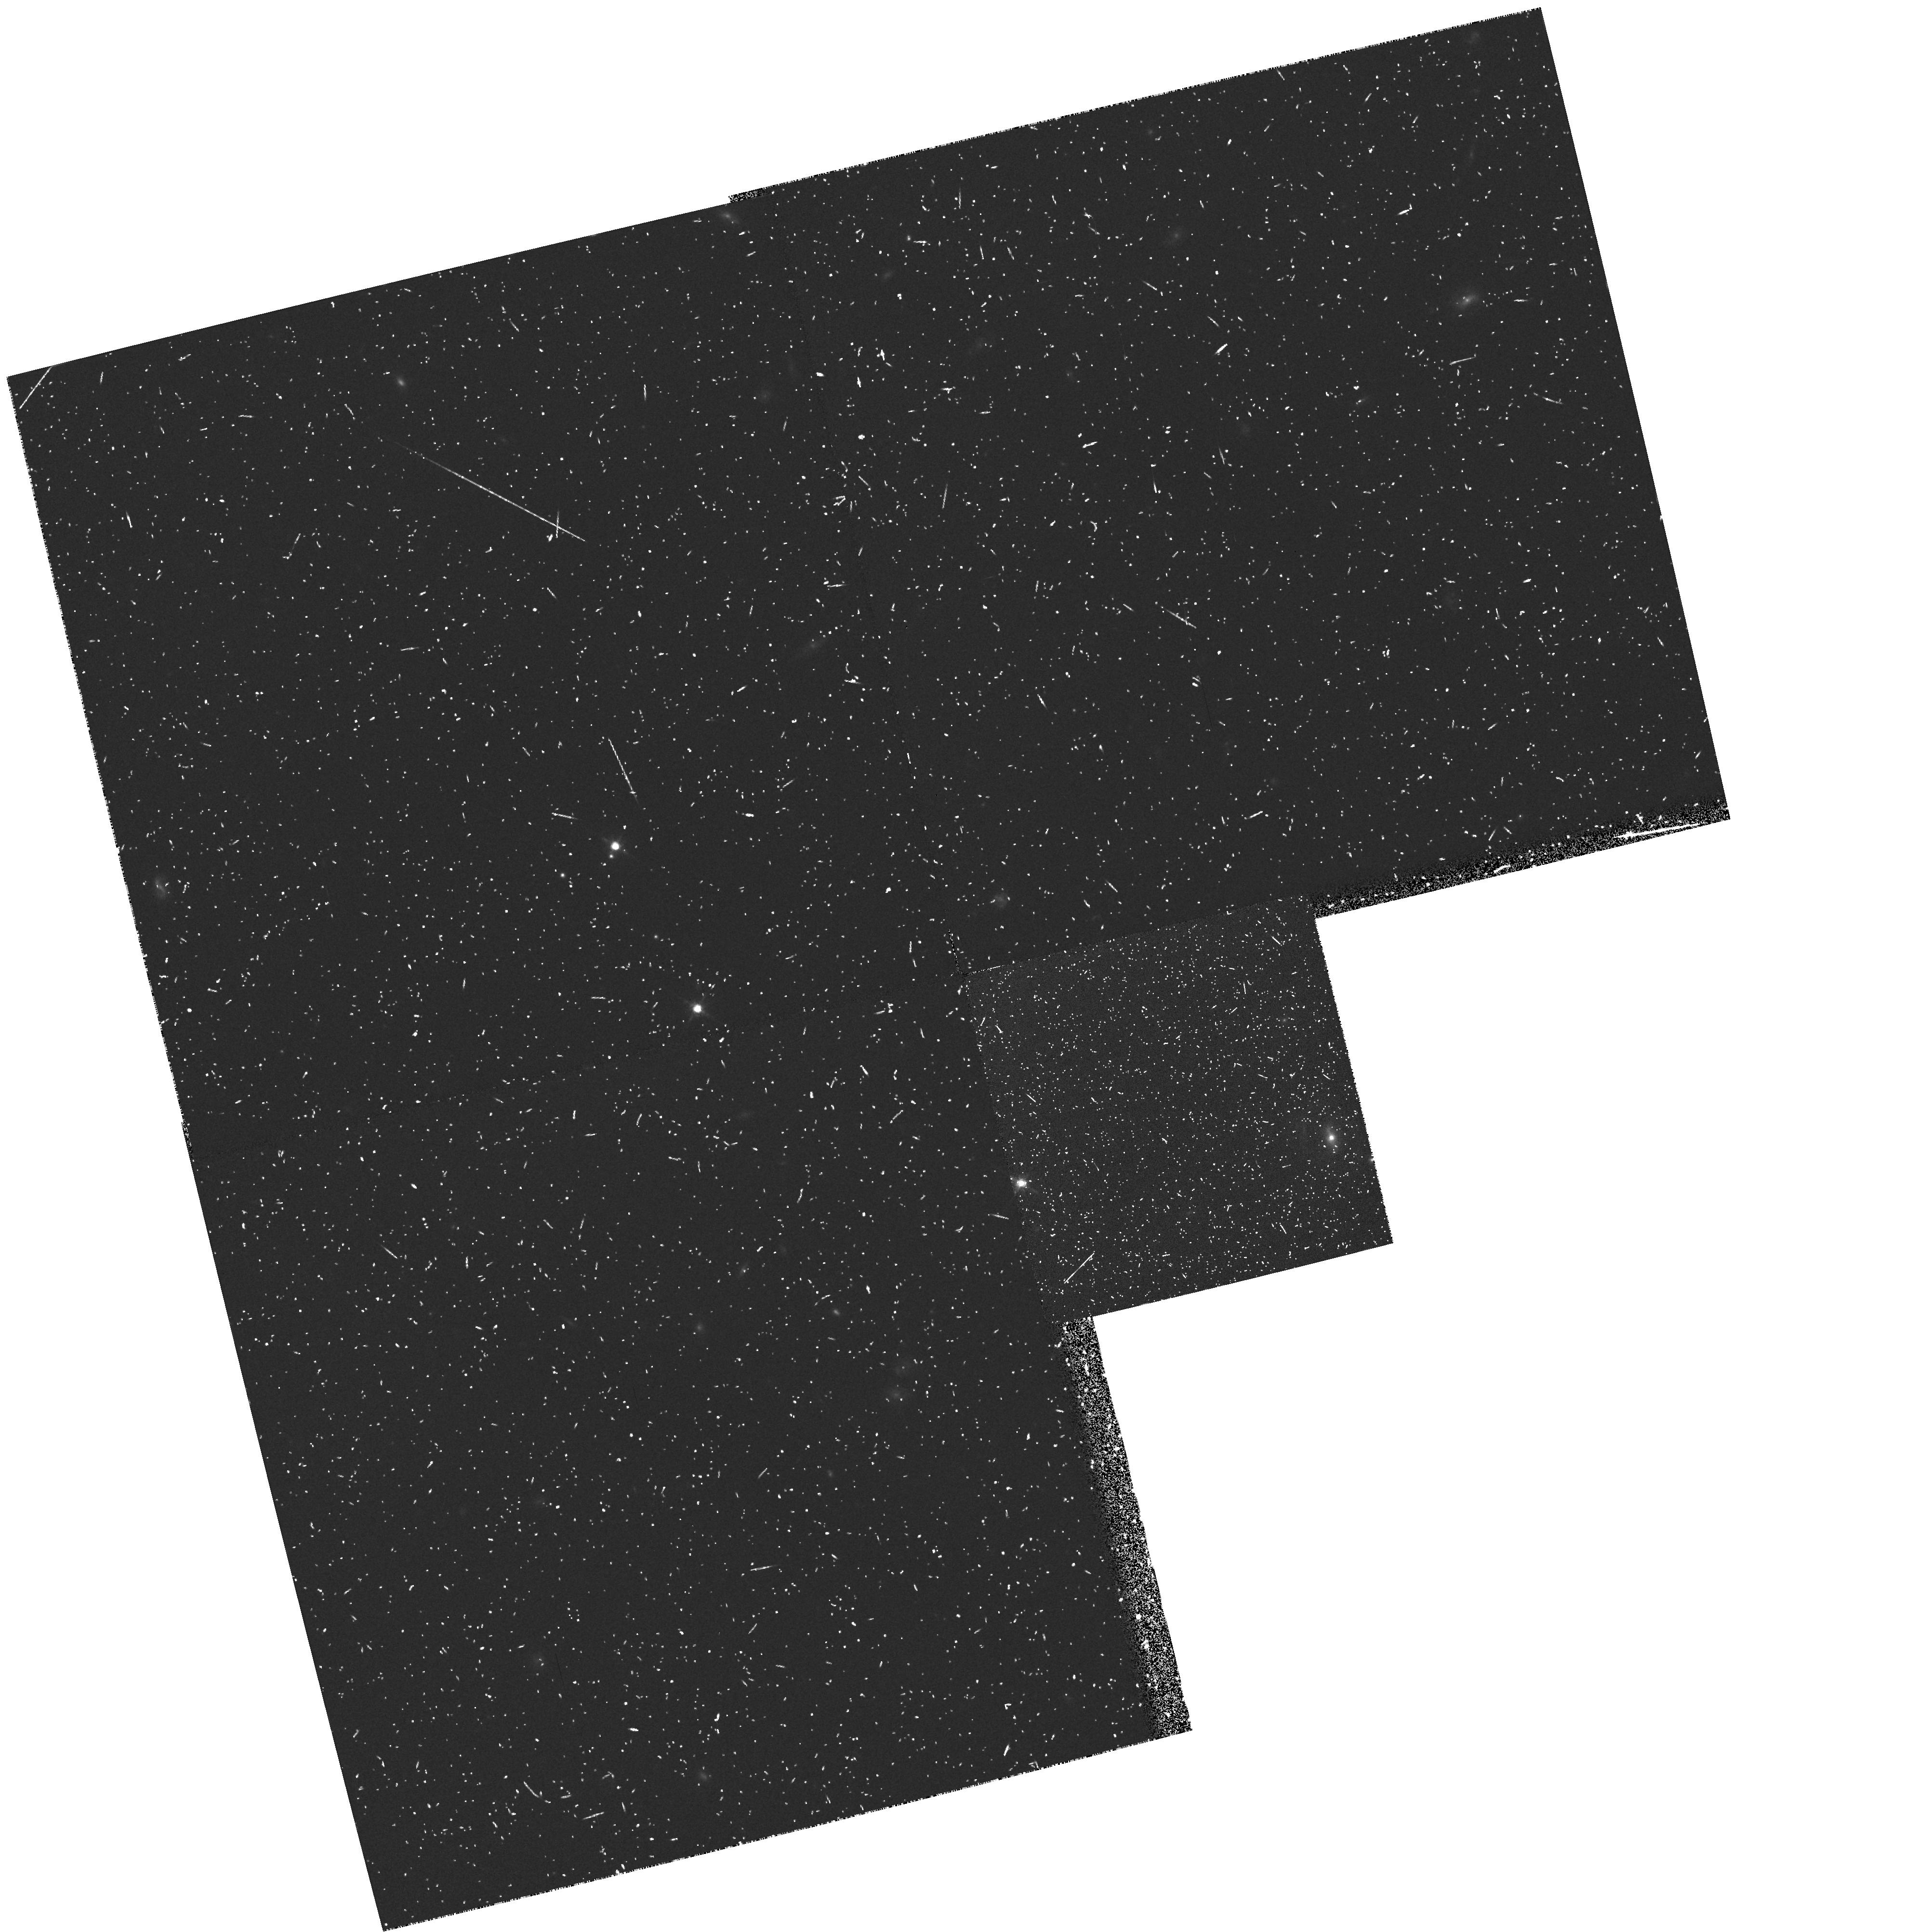
Target: ANYWHERE
Instrument: WFPC2/PC
Filter: F814W
Exposure: 12 min
Observation ID: hst_6251_3e_wfpc2_pc_f814w_u2os3e

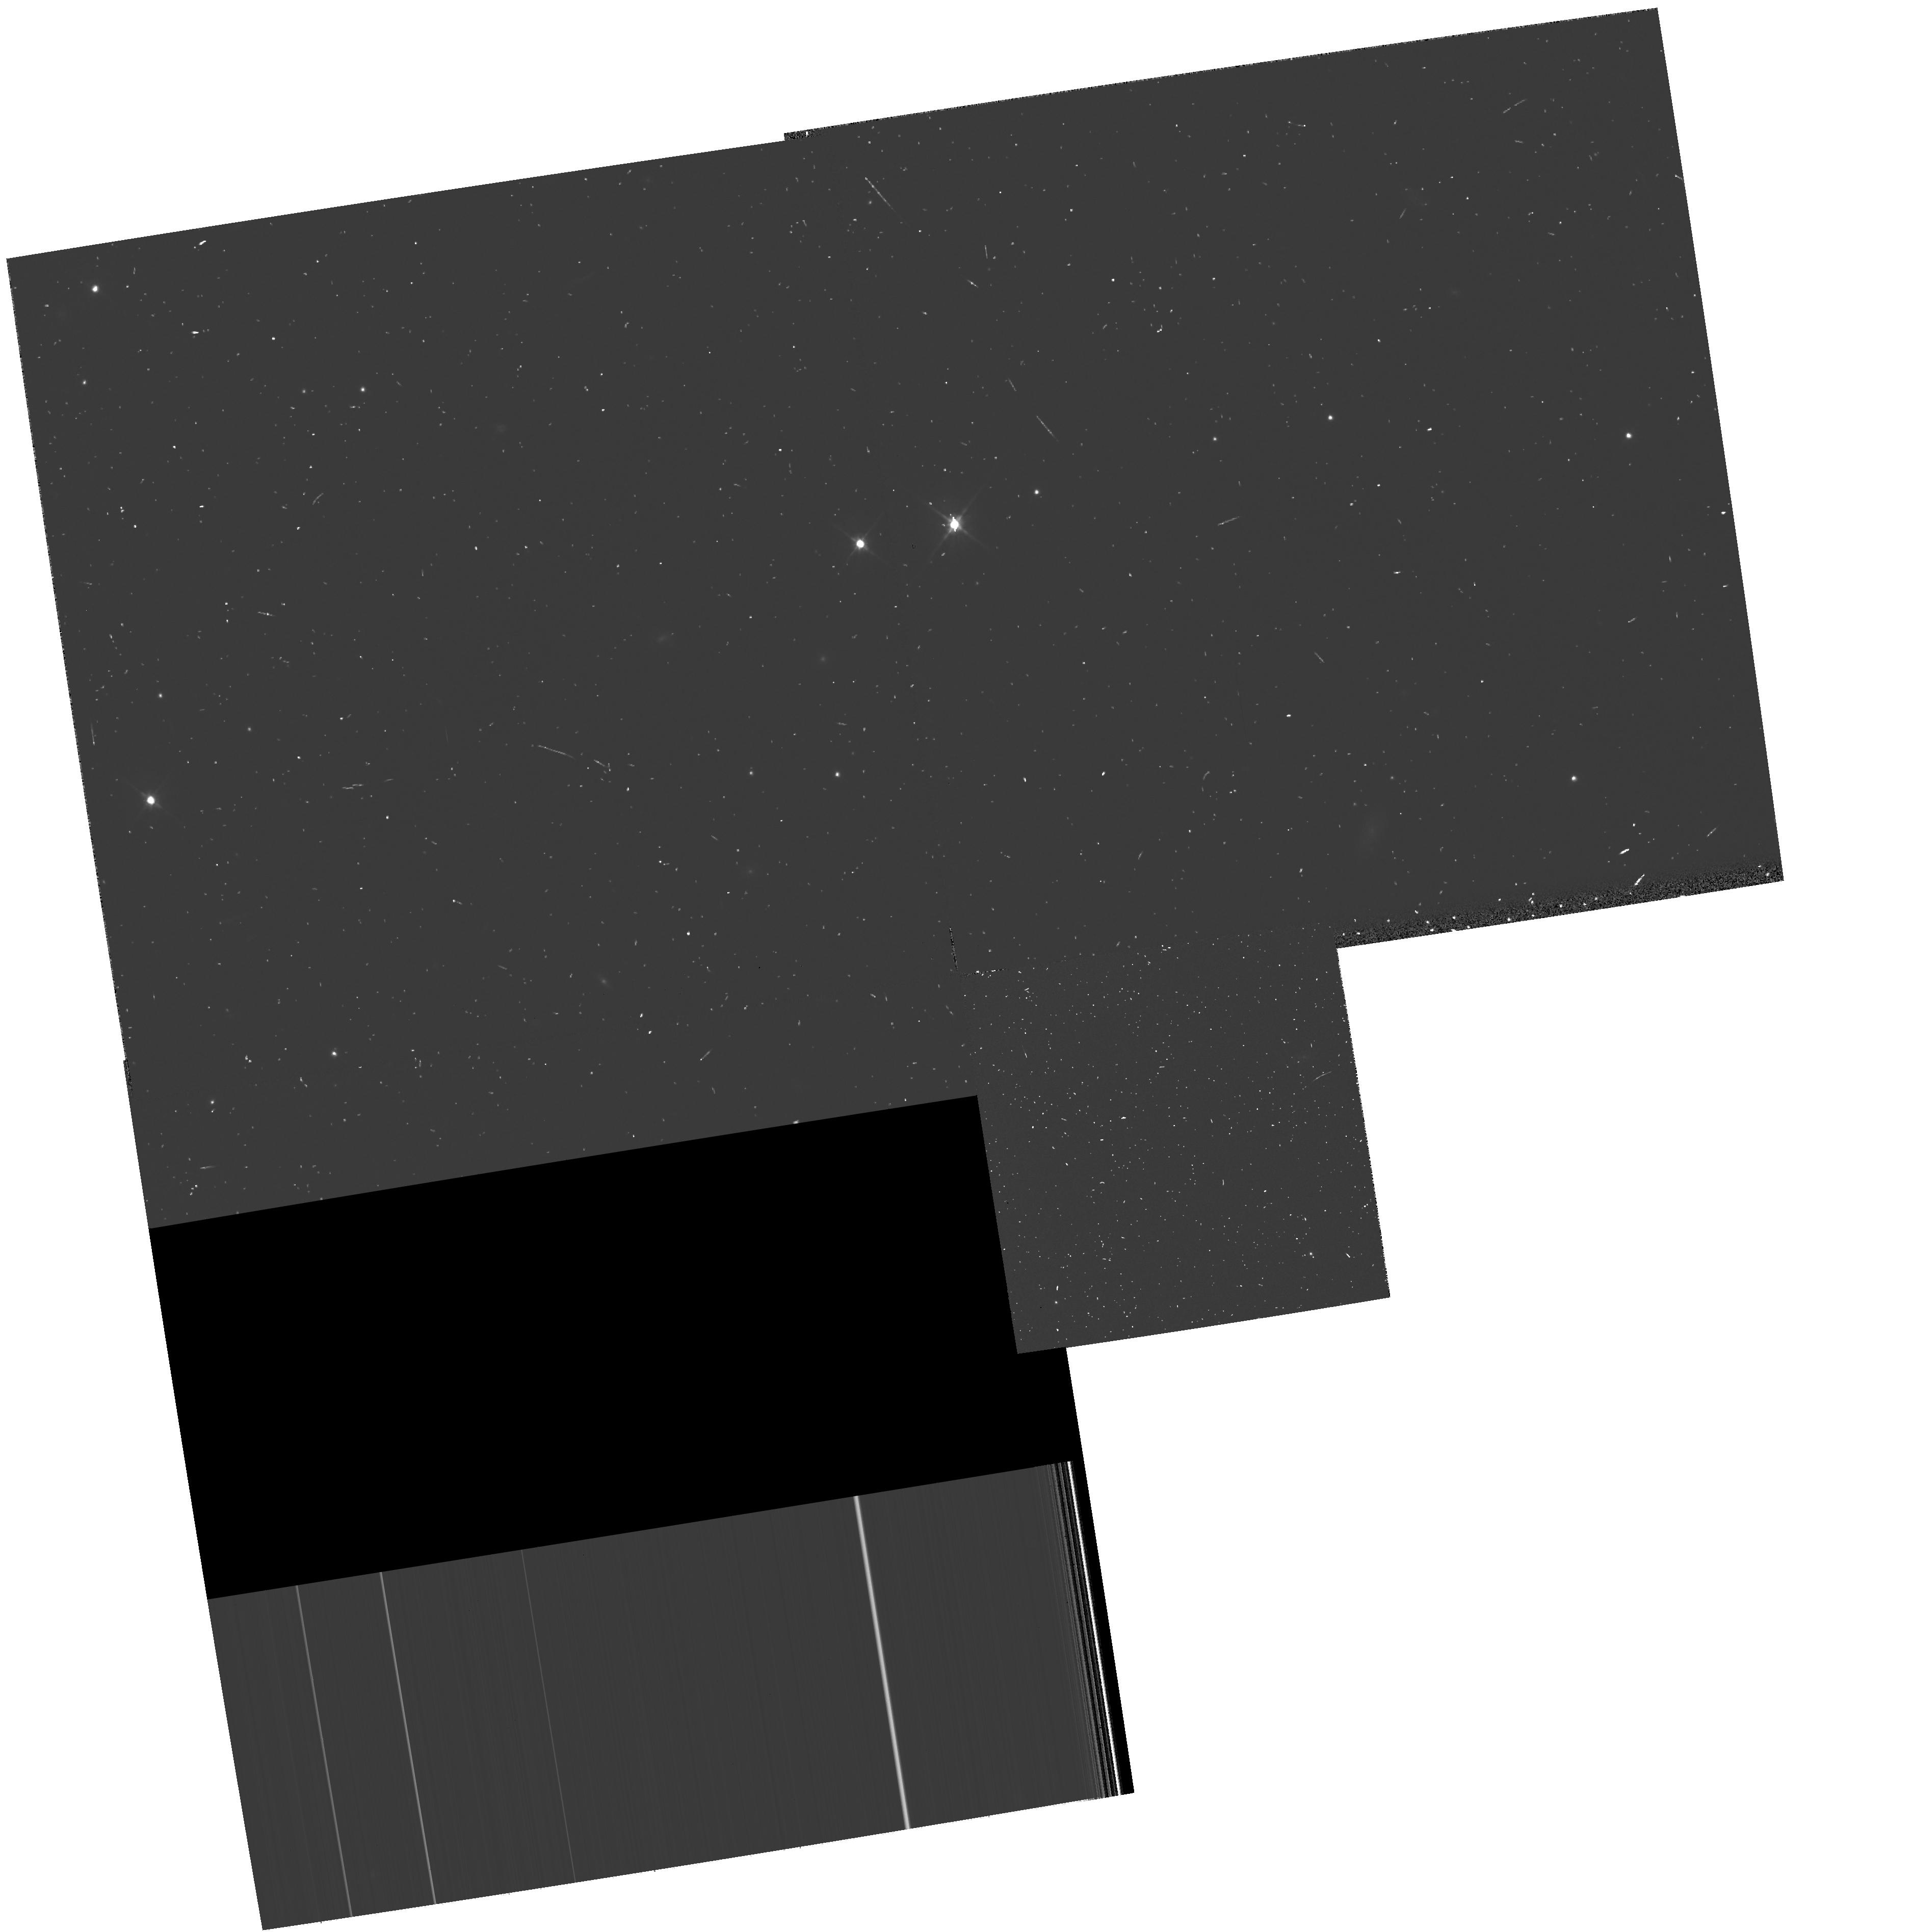
Target: ANYWHERE
Instrument: WFPC2/PC
Filter: F606W
Exposure: 7 min
Observation ID: hst_6251_1v_wfpc2_pc_f606w_u2os1v

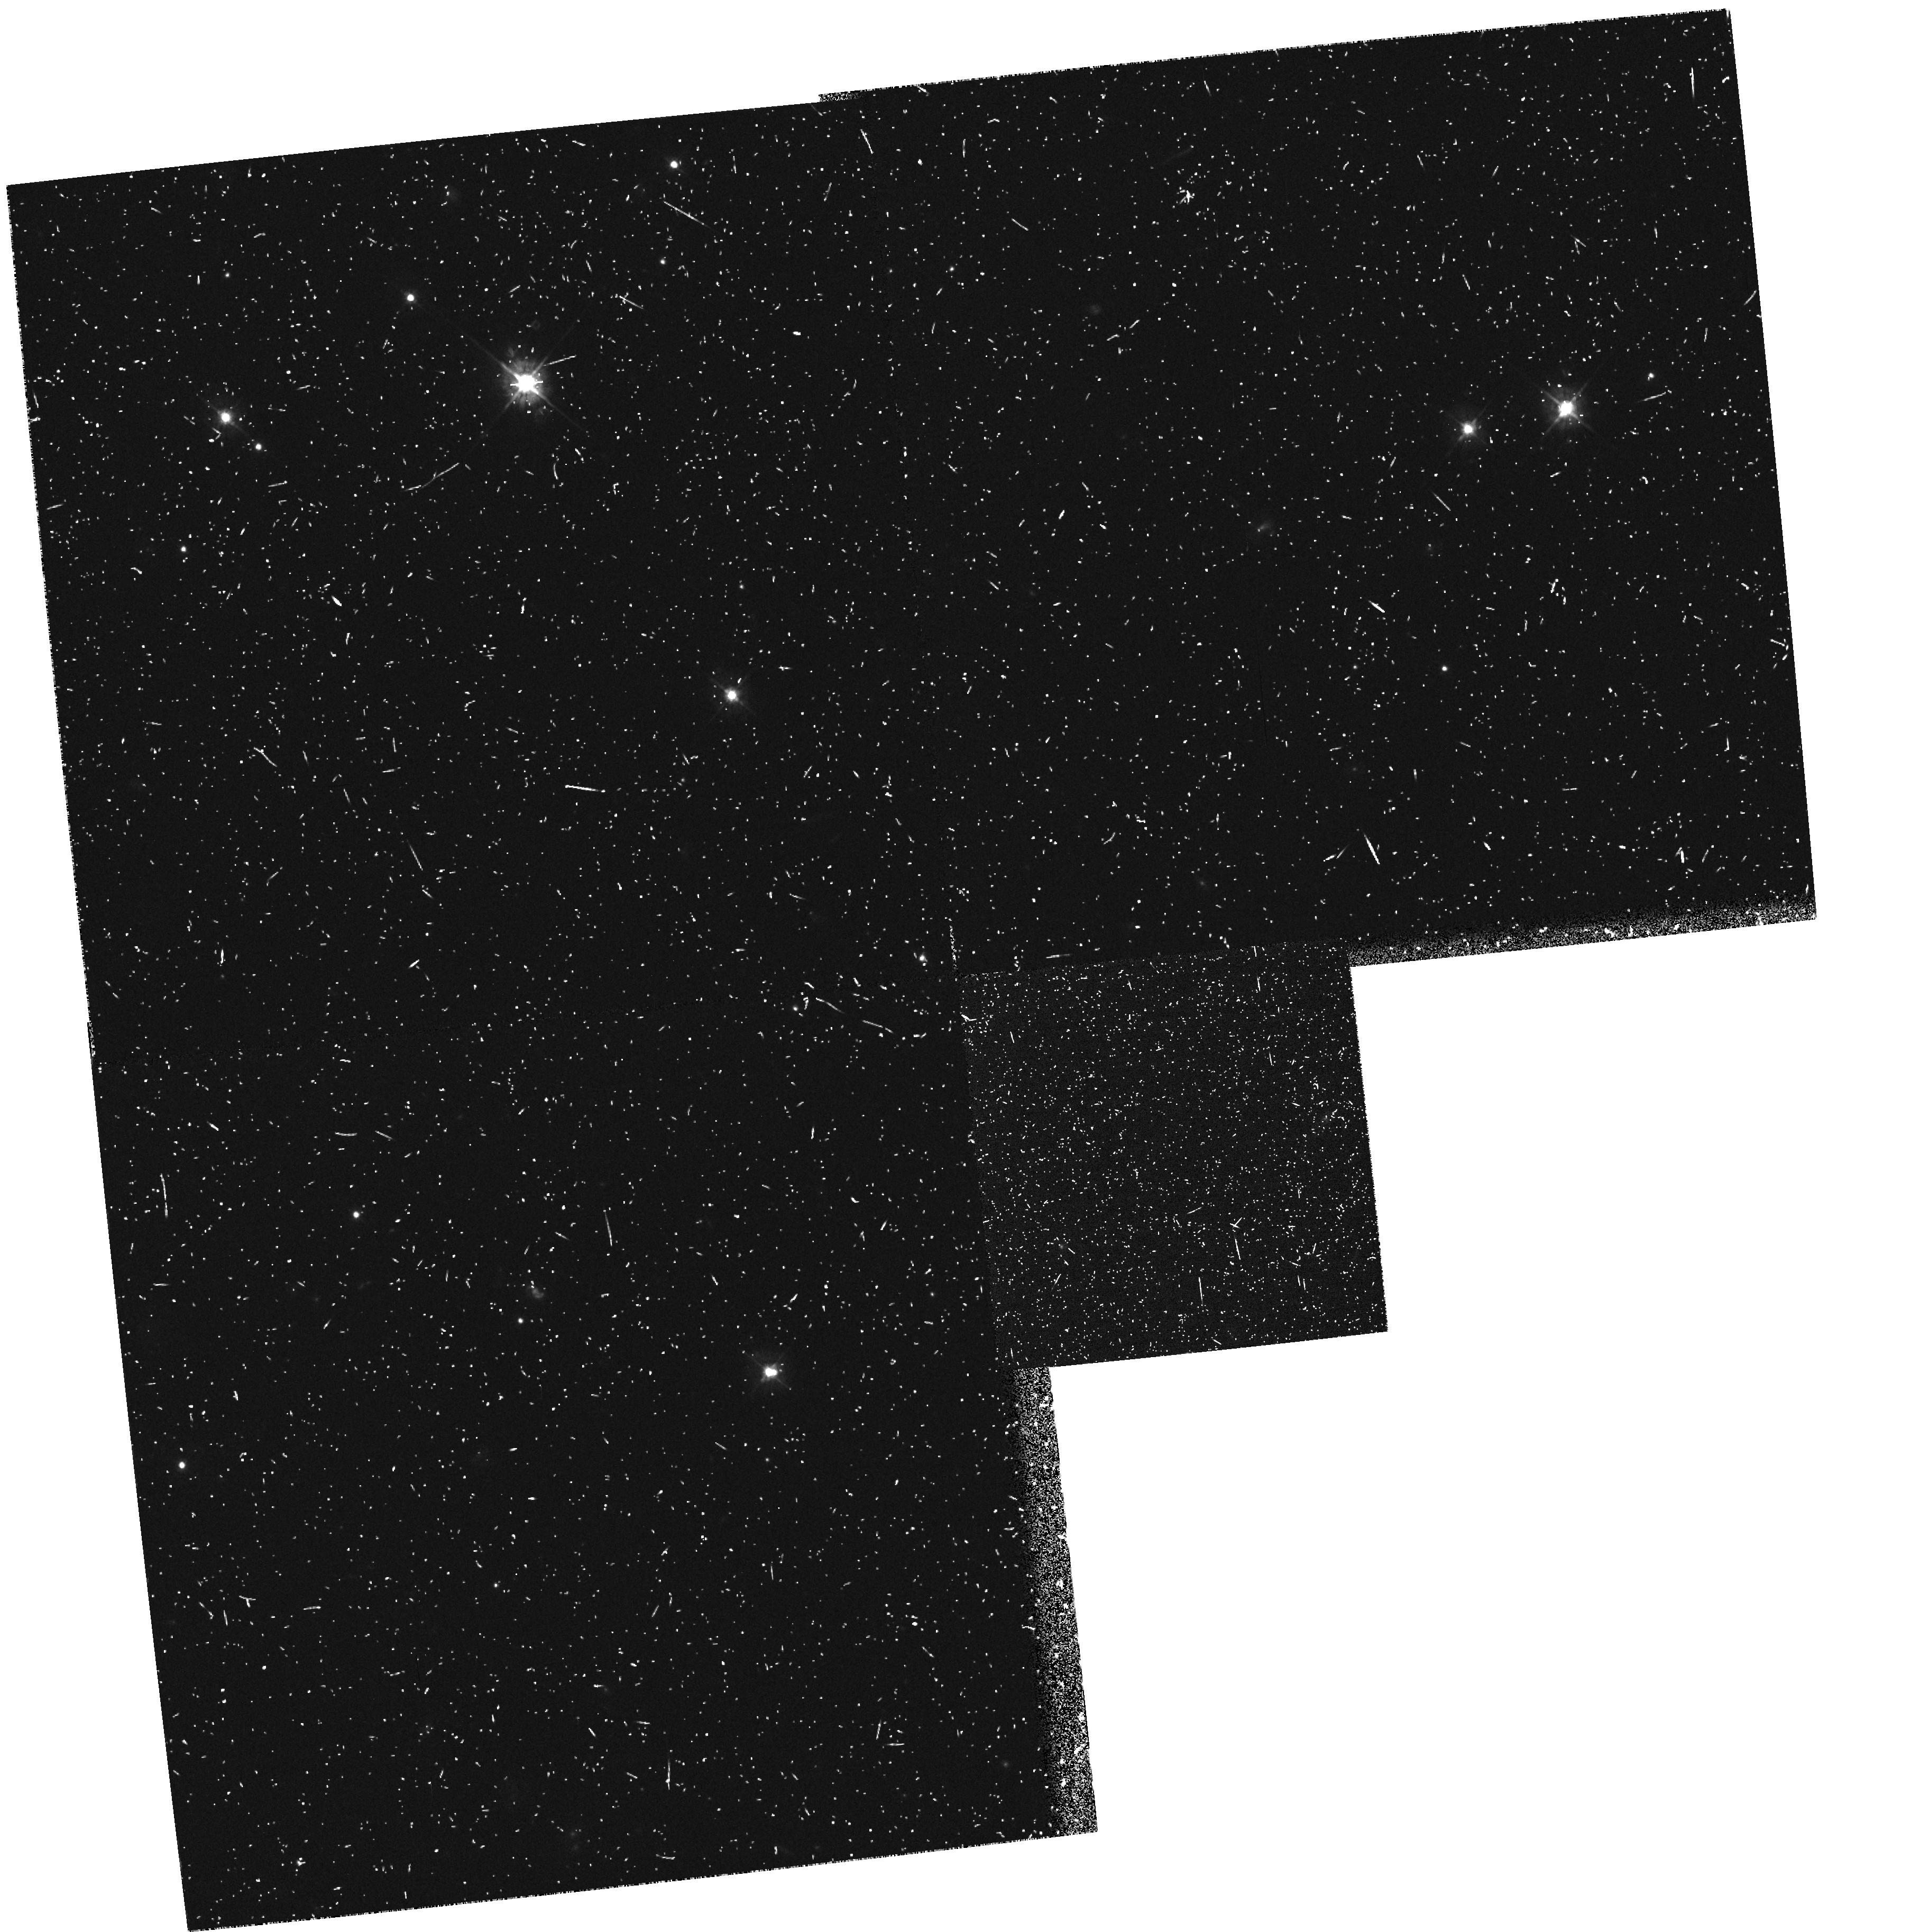
Target: ANYWHERE
Instrument: WFPC2/PC
Filter: F450W
Exposure: 27 min
Observation ID: hst_6251_21_wfpc2_pc_f450w_u2os21

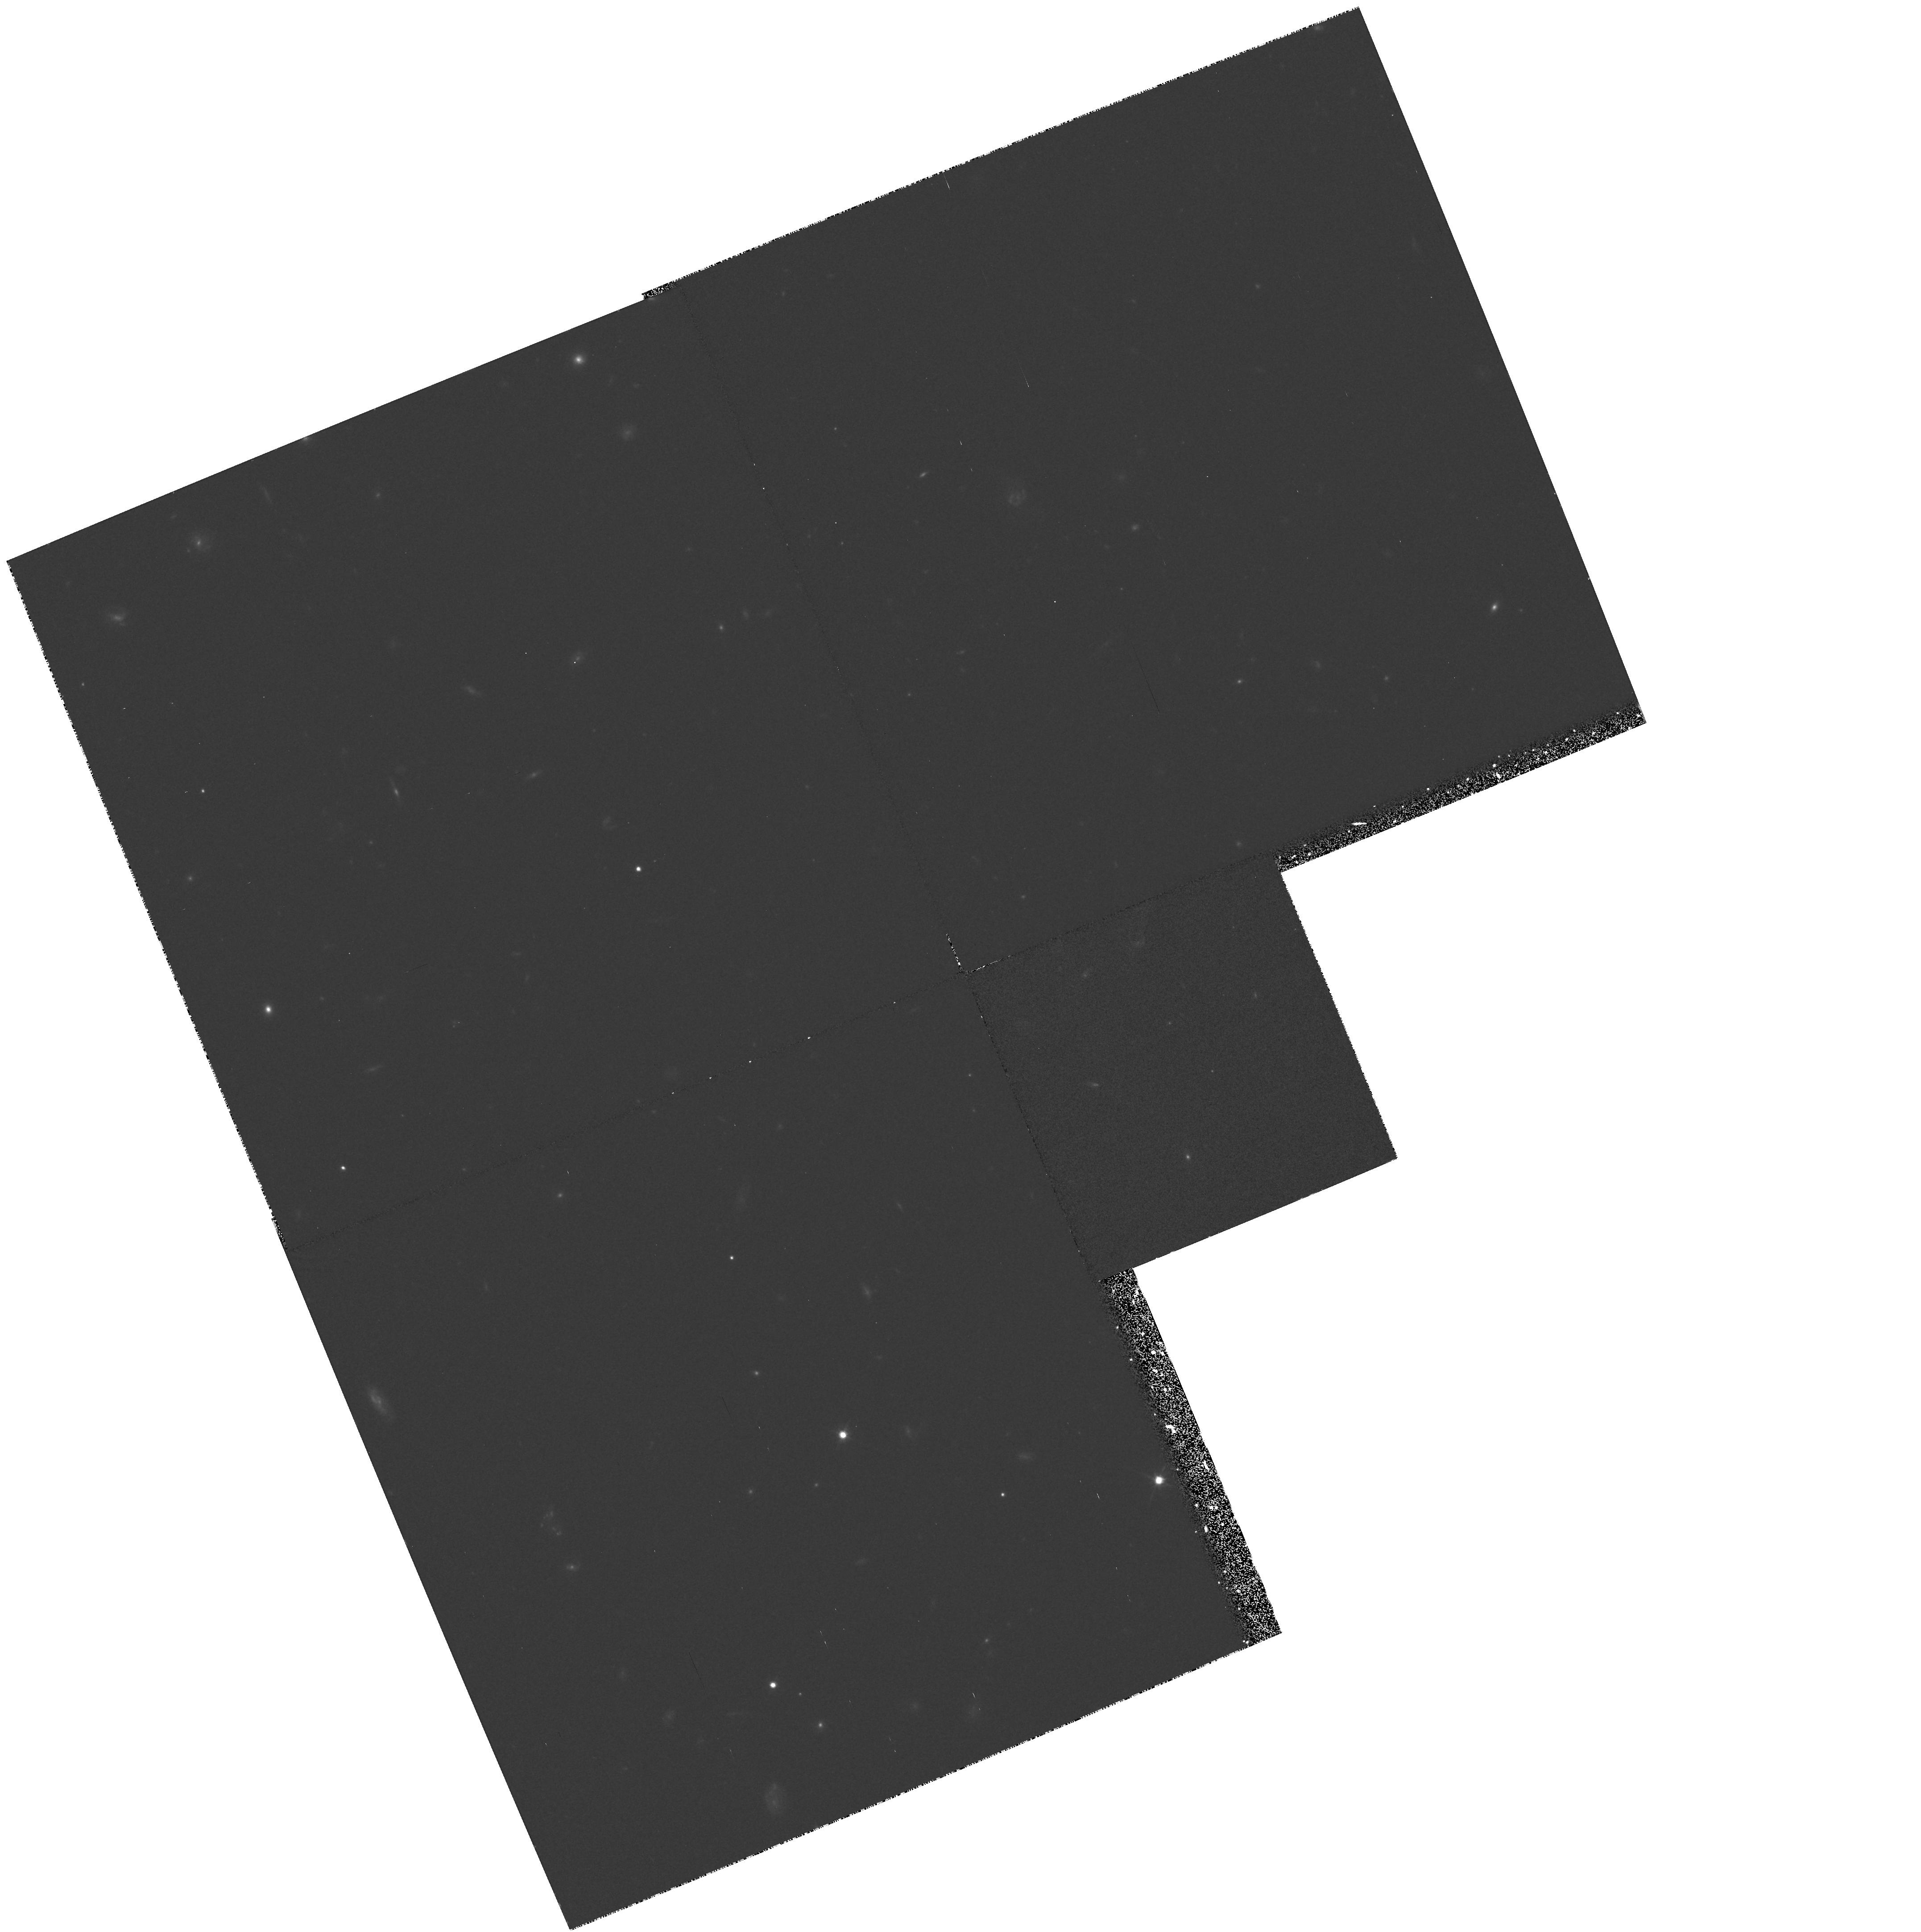
Target: ANYWHERE
Instrument: WFPC2/PC
Filter: F814W
Exposure: 35 min
Observation ID: hst_6251_1c_wfpc2_pc_f814w_u2os1c

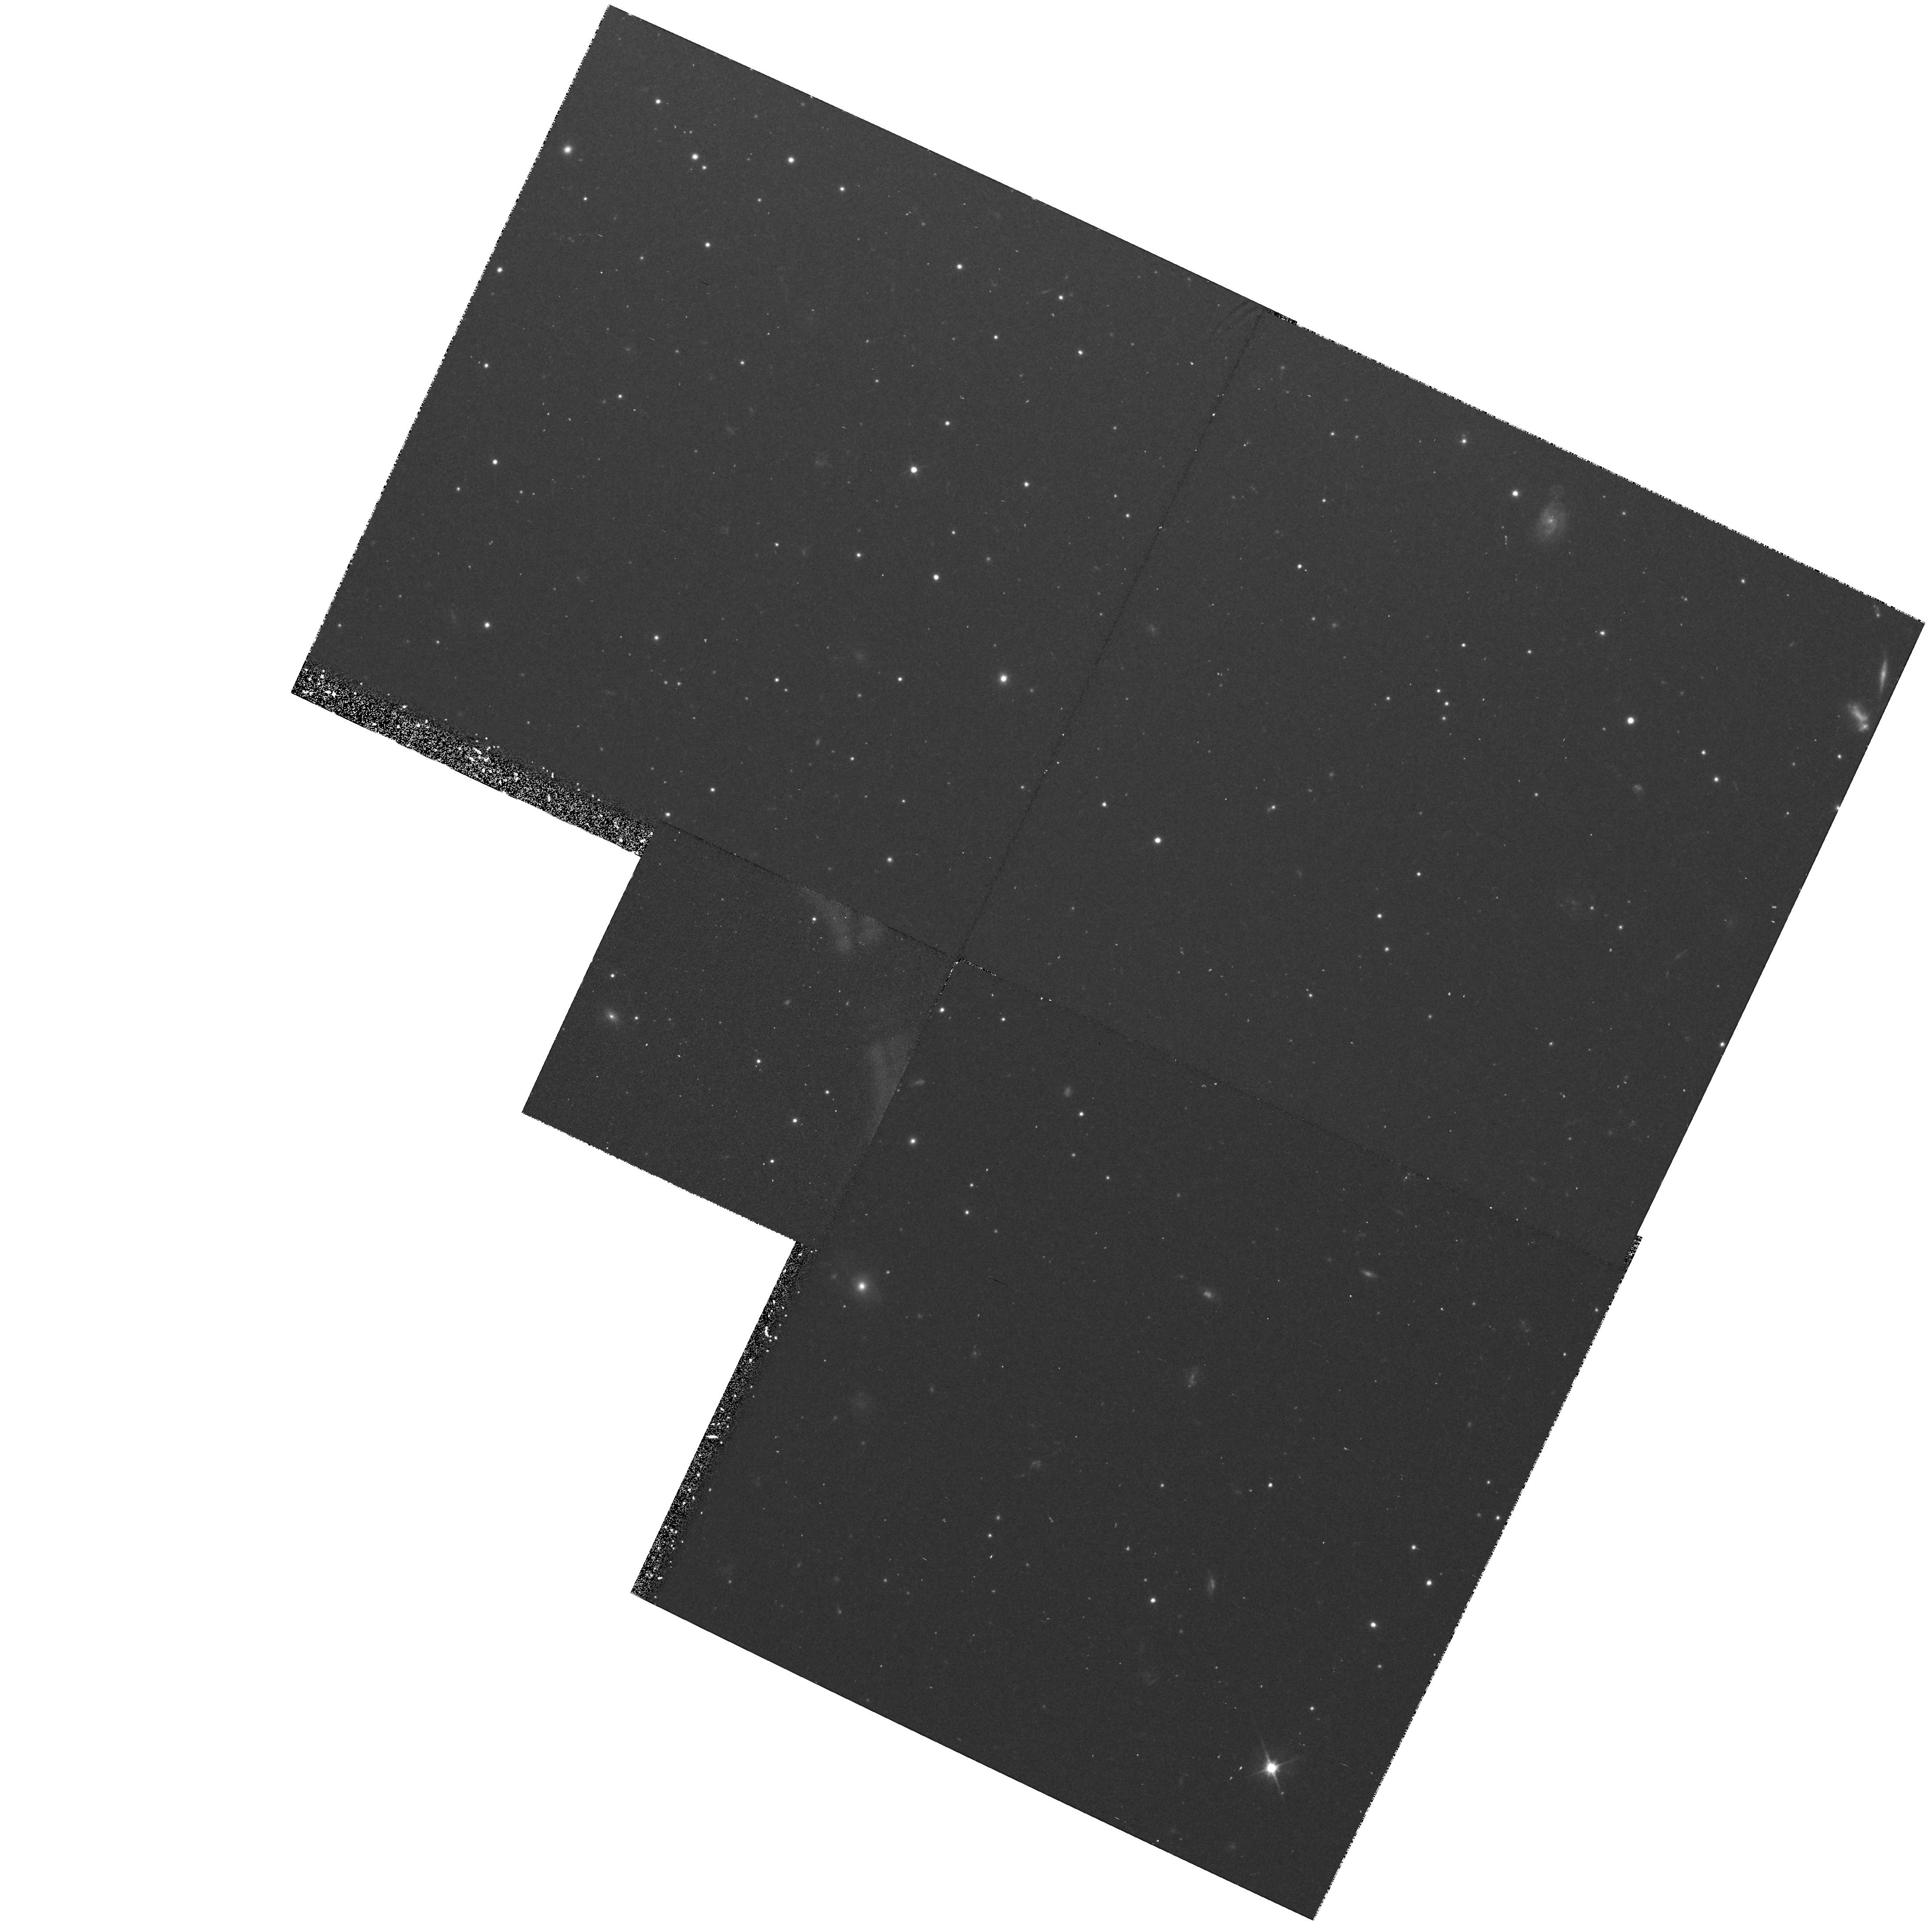
Target: ANYWHERE
Instrument: WFPC2/PC
Filter: F606W
Exposure: 43 min
Observation ID: hst_6251_3w_wfpc2_pc_f606w_u2os3w

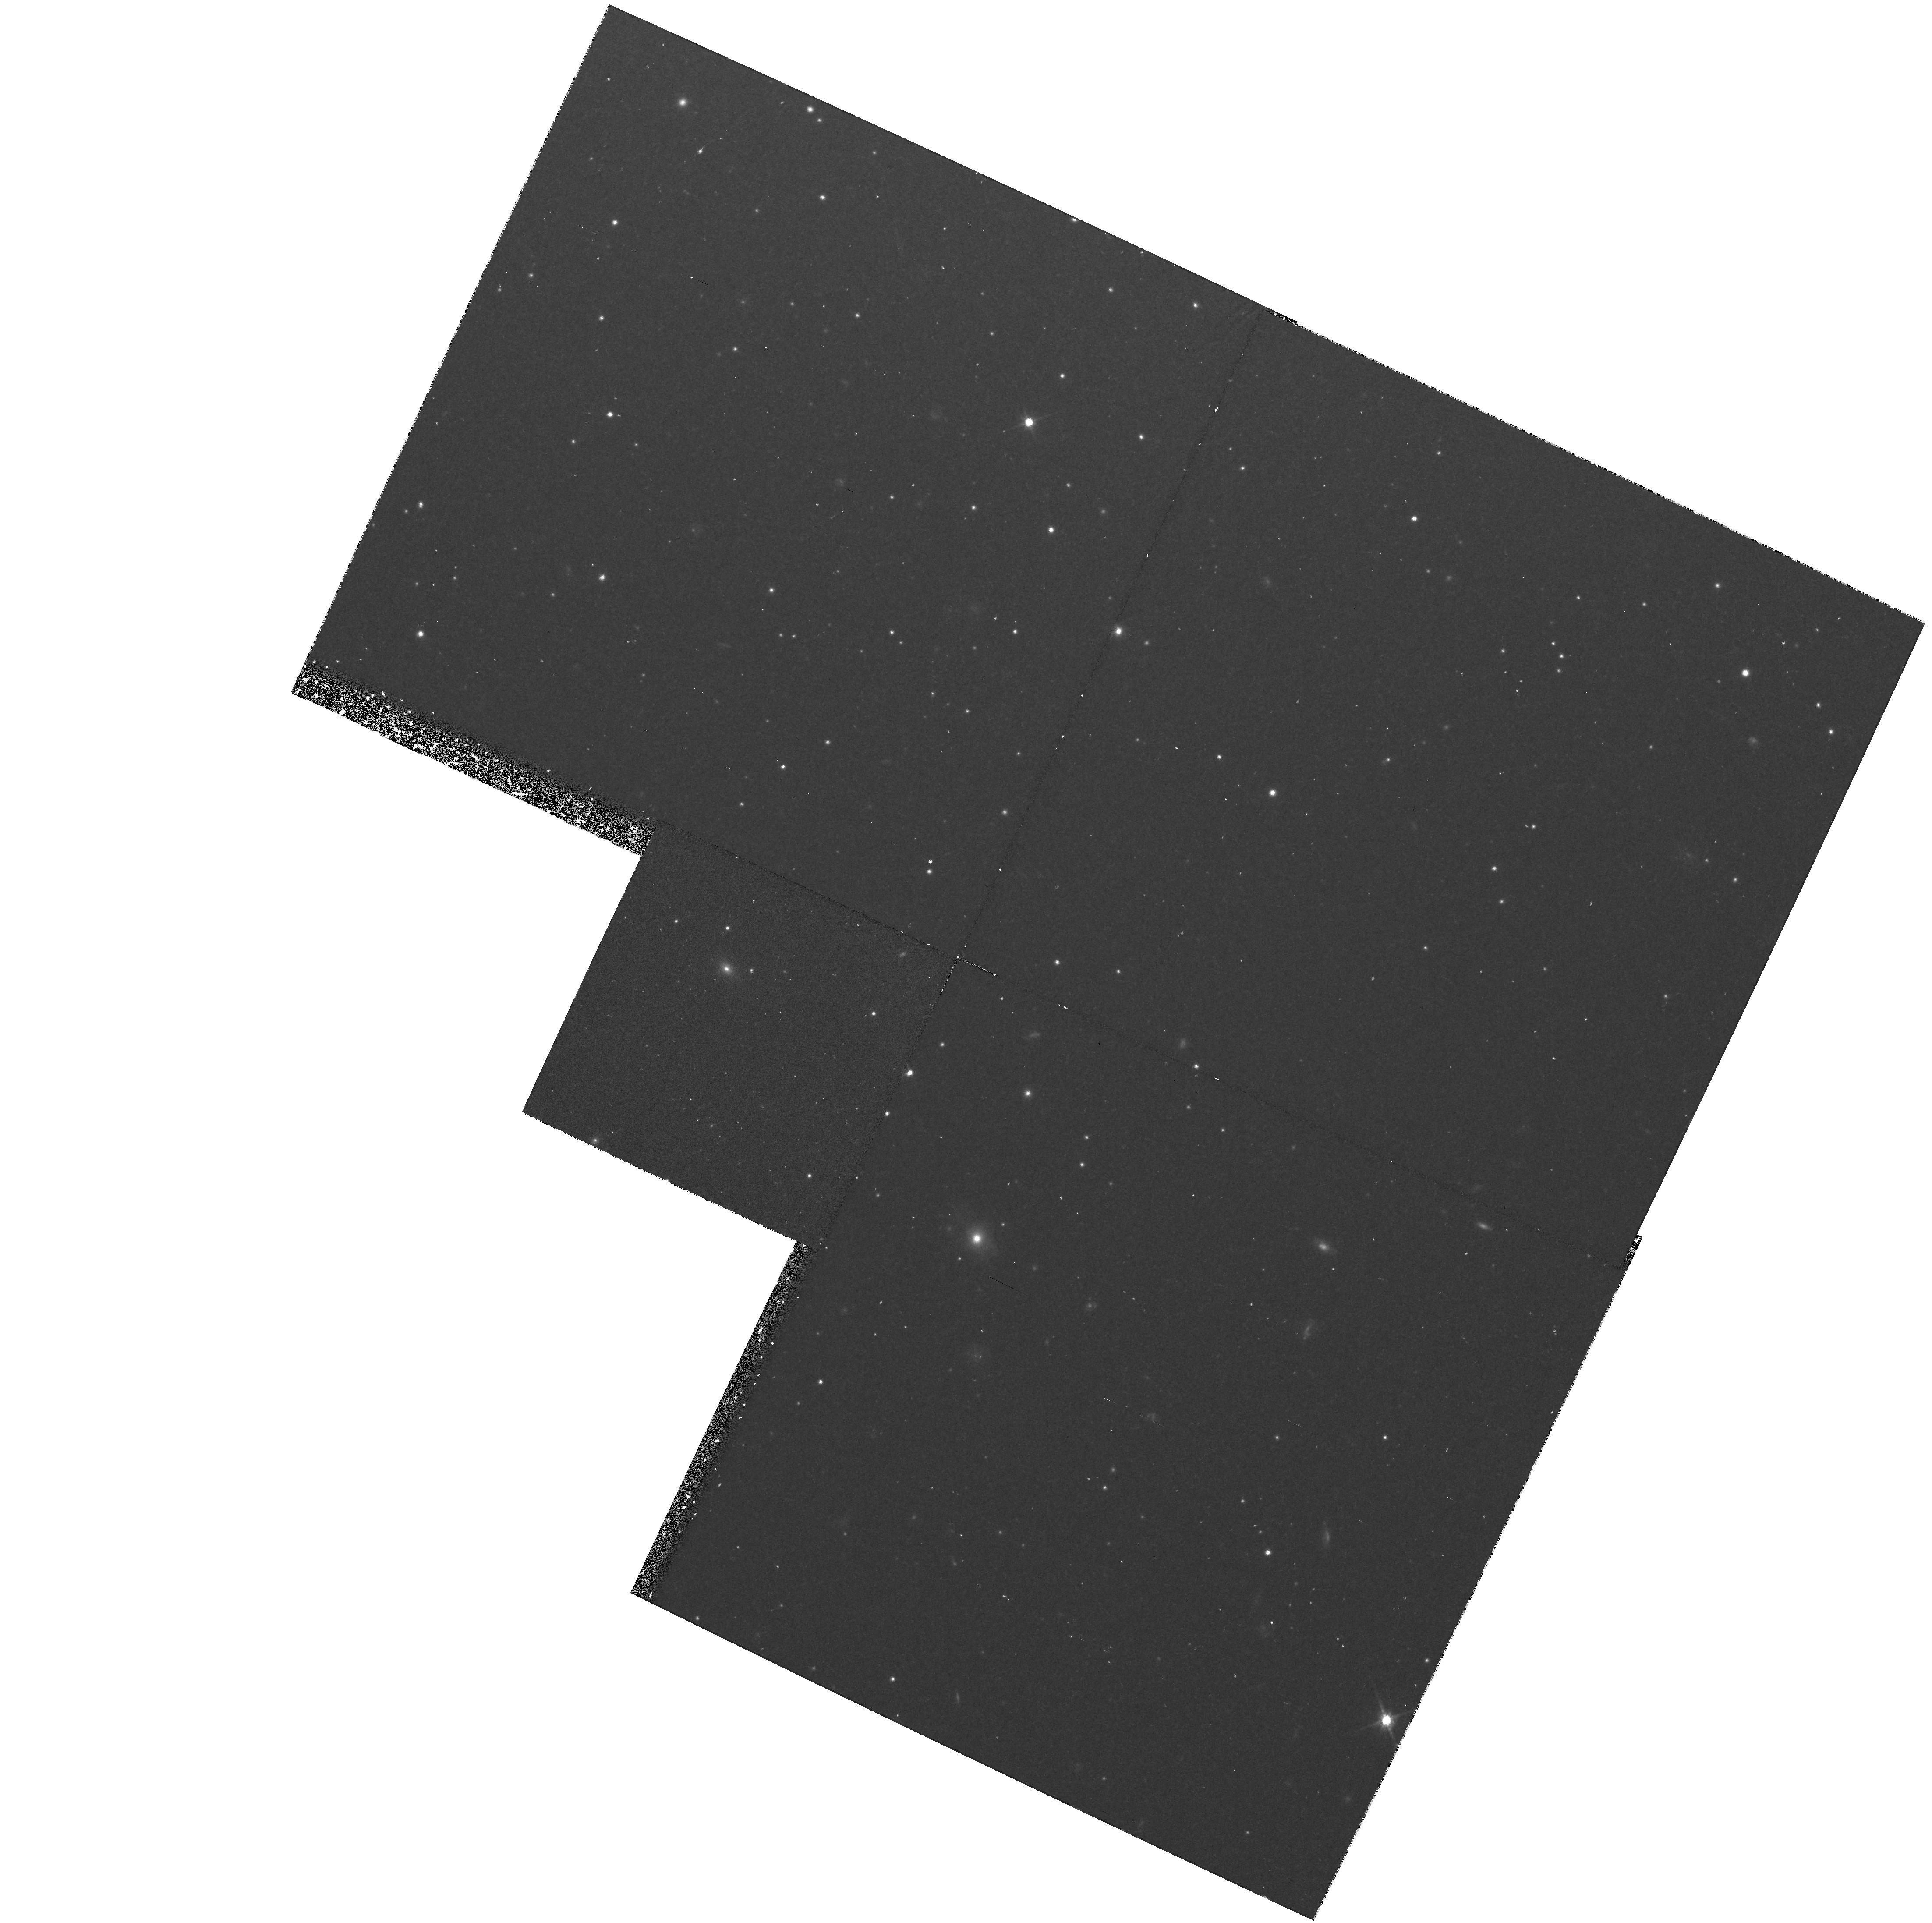
Target: ANYWHERE
Instrument: WFPC2/PC
Filter: F814W
Exposure: 43 min
Observation ID: hst_6251_3m_wfpc2_pc_f814w_u2os3m

HST MEDIUM DEEP SURVEY - CRAFTING TEST (PI: Griffiths, Richard E.)

We have shown that randomly-positioned parallel WFPC exposures obtained via the Medium Deep Survey (MDS) provide unique high resolution imaging data which cannot be obtained in reasonable allocations of primary time. For statistical programs in extragalactic and Galactic astronomy, source counts parameterized by morphology, magnitude, color and scale-length constitute an invaluable database for long term programs in cosmology, galaxy evolution and Galactic structure. Although the original goals of the MDS were severely limited in Cycles 1-3, we have demonstrated dramatic progress in each of these areas in the 6 months during which Cycle 4 data has been available. Highlights include the realization that the bulk of the familiar Hubble sequence of galaxies was in place at z~eq0.5, the recognition of large numbers of faint irregular galaxies, and our ability to discover unusual objects by virtue of the large areas spanned by the MDS. Considering the accelerated progress now established, we are requesting continuation of the MDS into Cycle 5. Our new strategy takes full account of our projected achievements in Cycle 4 and is optimized to explore the unique parameter space of parallel data more effectively viz. (i) building up significant samples of rare objects (e.g. lensed objects, peculiar galaxies, faint stars), (ii) studying the sources which hold the key to resolving the faint blue galaxy problem. Our proven on-going access to large ground-based telescopes is a major strength of the team.